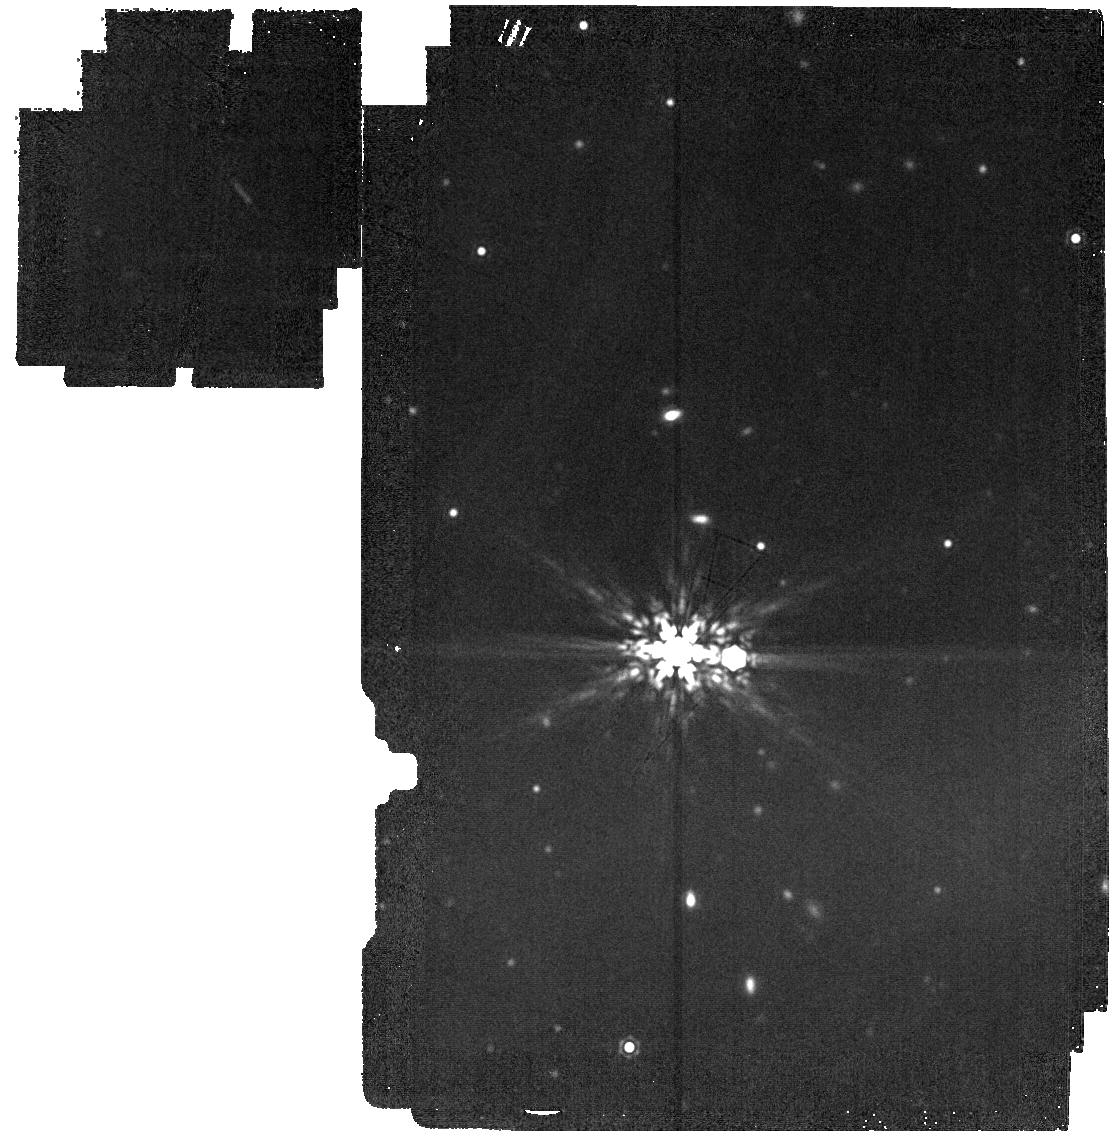
Target: WD2151
Instrument: MIRI
Filter: F1800W
Exposure: 5 min
Observation ID: jw04403-o009_t009_miri_f1800w

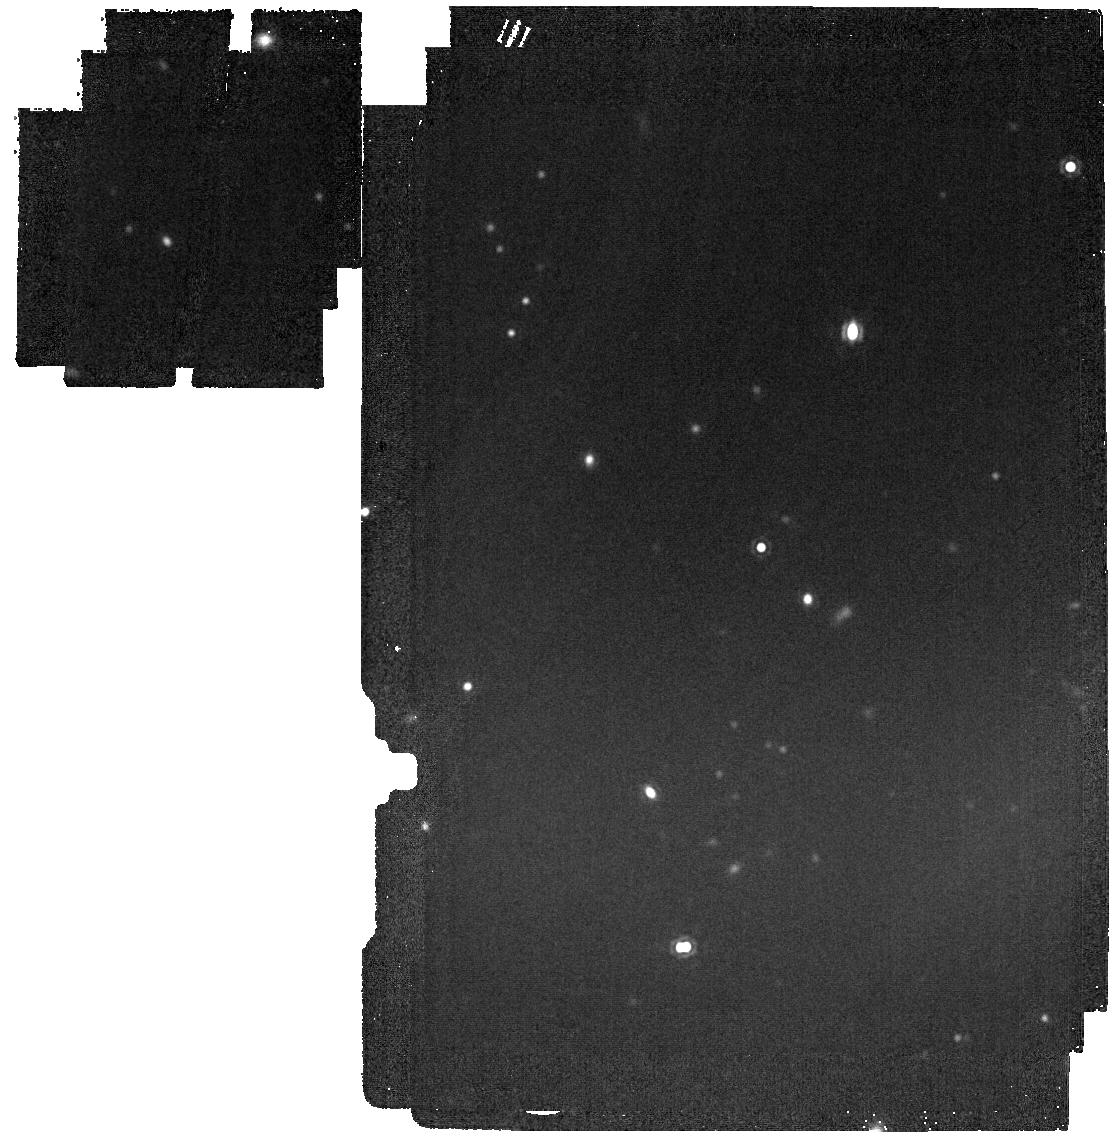
Target: CD-32-5613
Instrument: MIRI
Filter: F1800W
Exposure: 5 min
Observation ID: jw04403-o010_t010_miri_f1800w

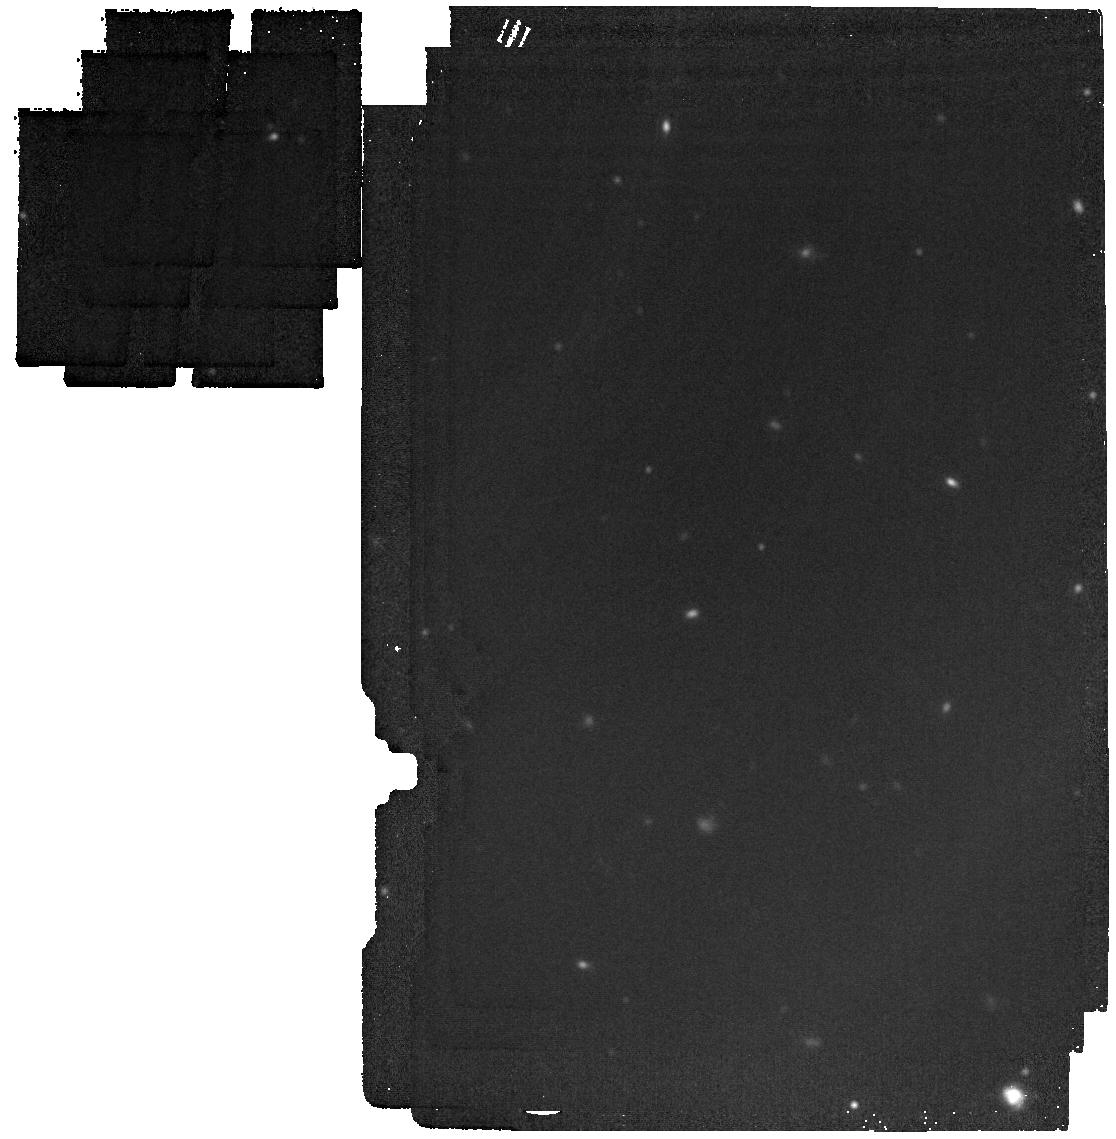
Target: LP-726-1
Instrument: MIRI
Filter: F1800W
Exposure: 5 min
Observation ID: jw04403-o044_t044_miri_f1800w

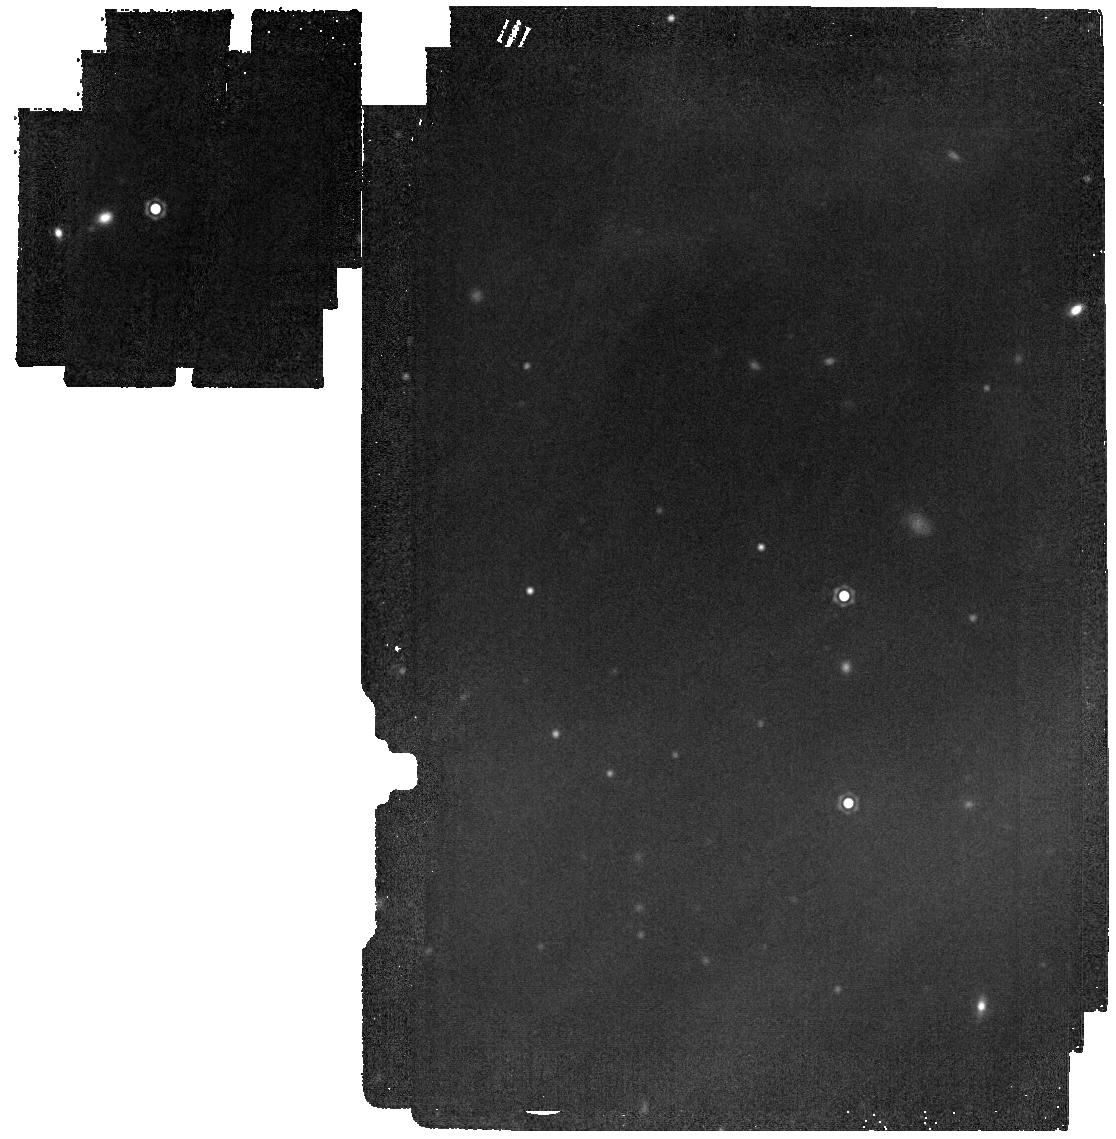
Target: UPM-J0812-3529
Instrument: MIRI
Filter: F1800W
Exposure: 5 min
Observation ID: jw04403-o025_t025_miri_f1800w

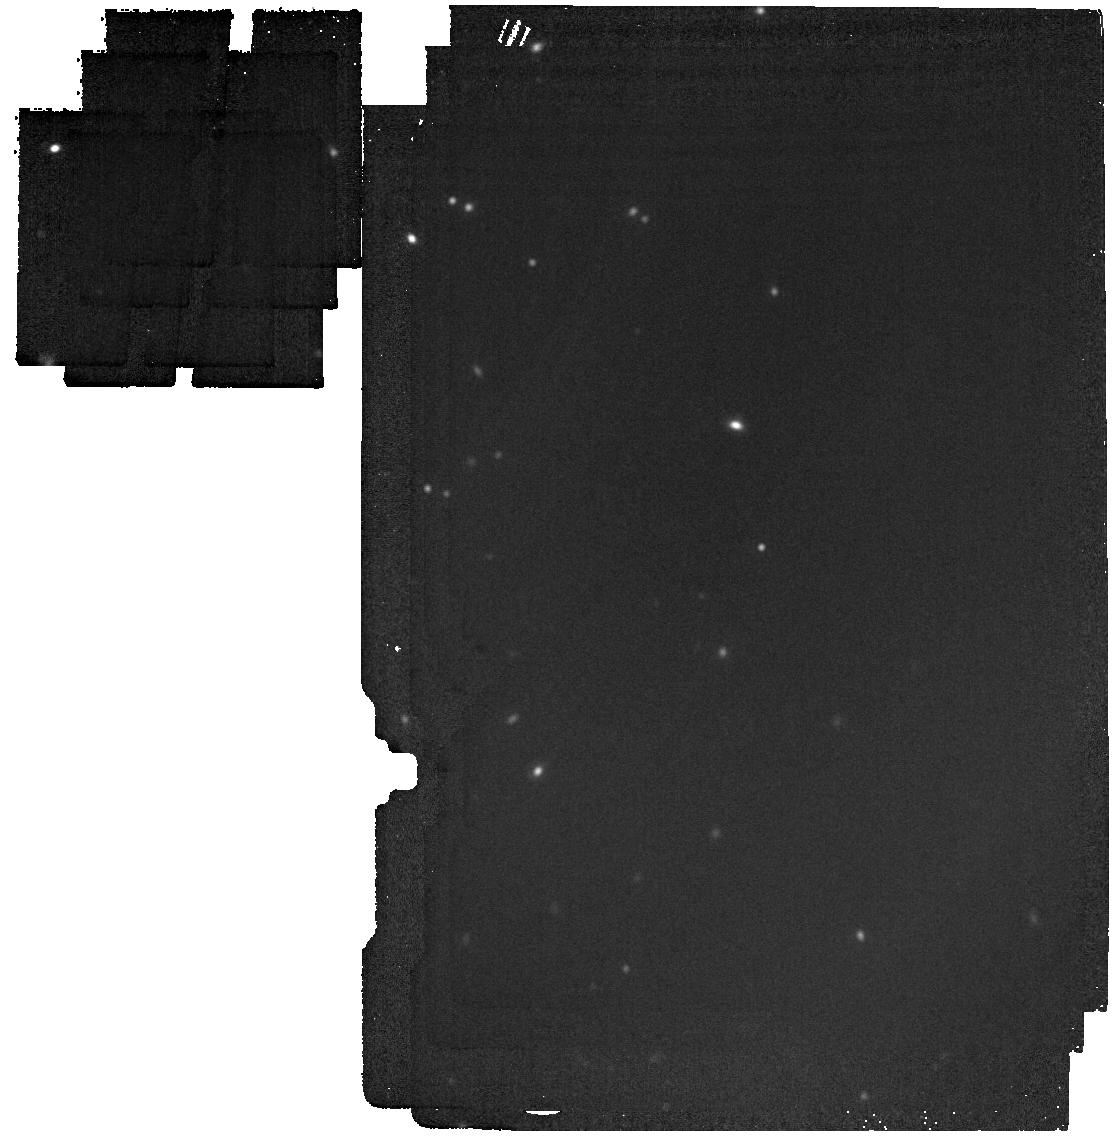
Target: EGGR-250
Instrument: MIRI
Filter: F1800W
Exposure: 5 min
Observation ID: jw04403-o015_t015_miri_f1800w

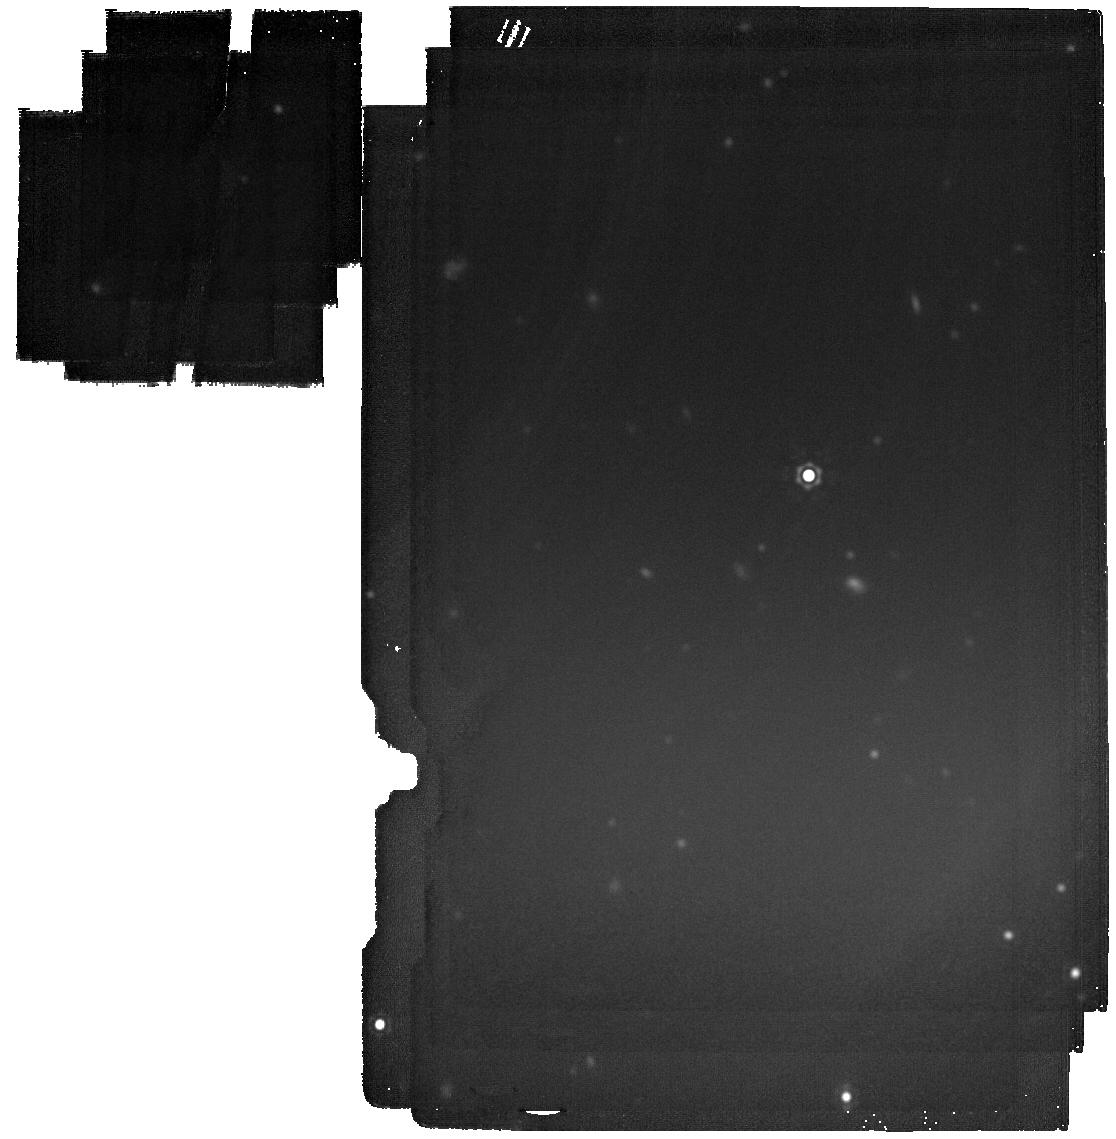
Target: G-227-28
Instrument: MIRI
Filter: F2100W
Exposure: 12 min
Observation ID: jw04403-o037_t037_miri_f2100w

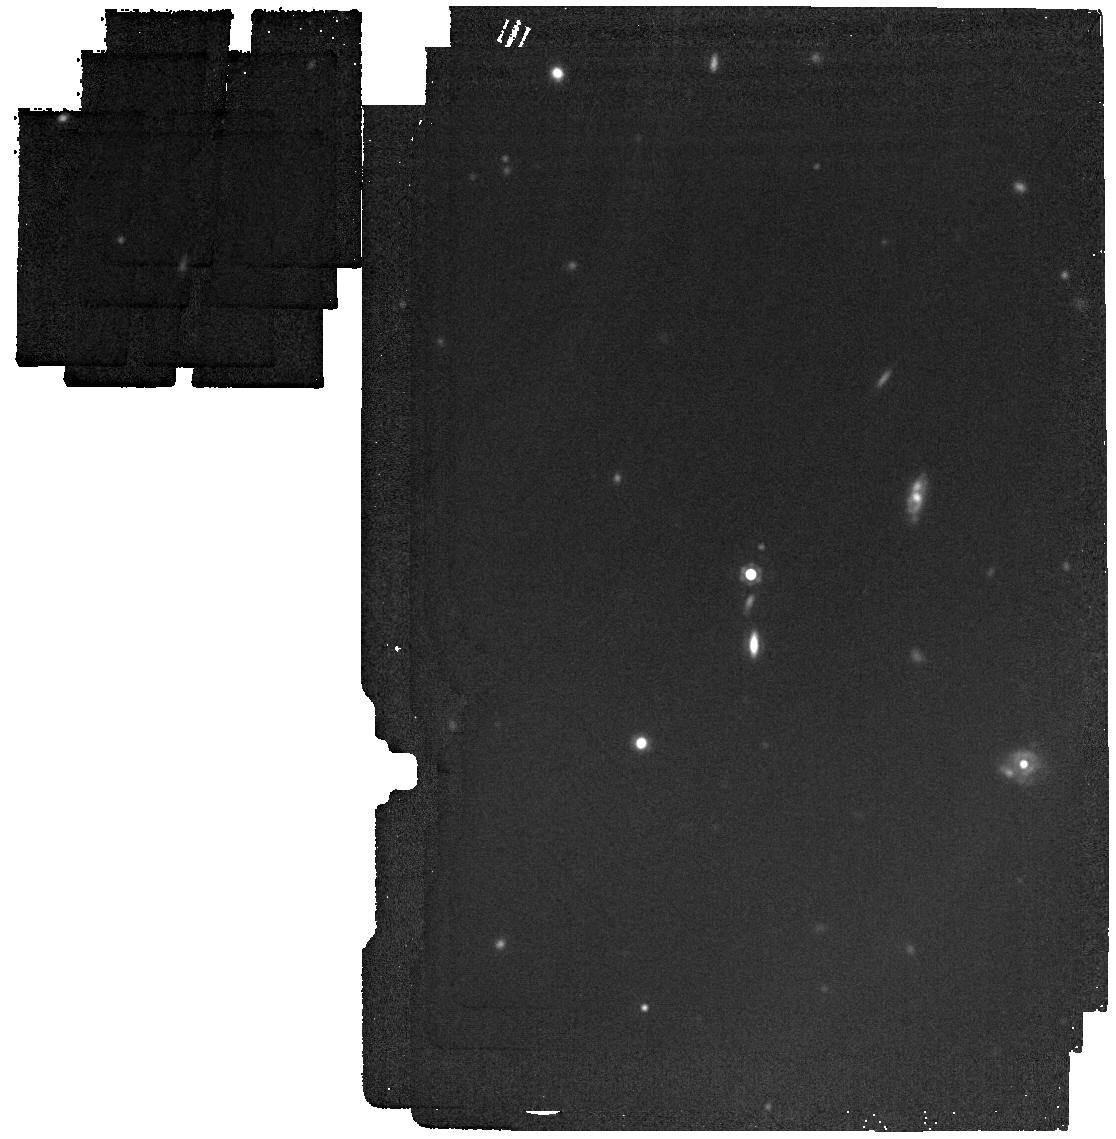
Target: UCAC4-398-010797
Instrument: MIRI
Filter: F1800W
Exposure: 5 min
Observation ID: jw04403-o053_t053_miri_f1800w

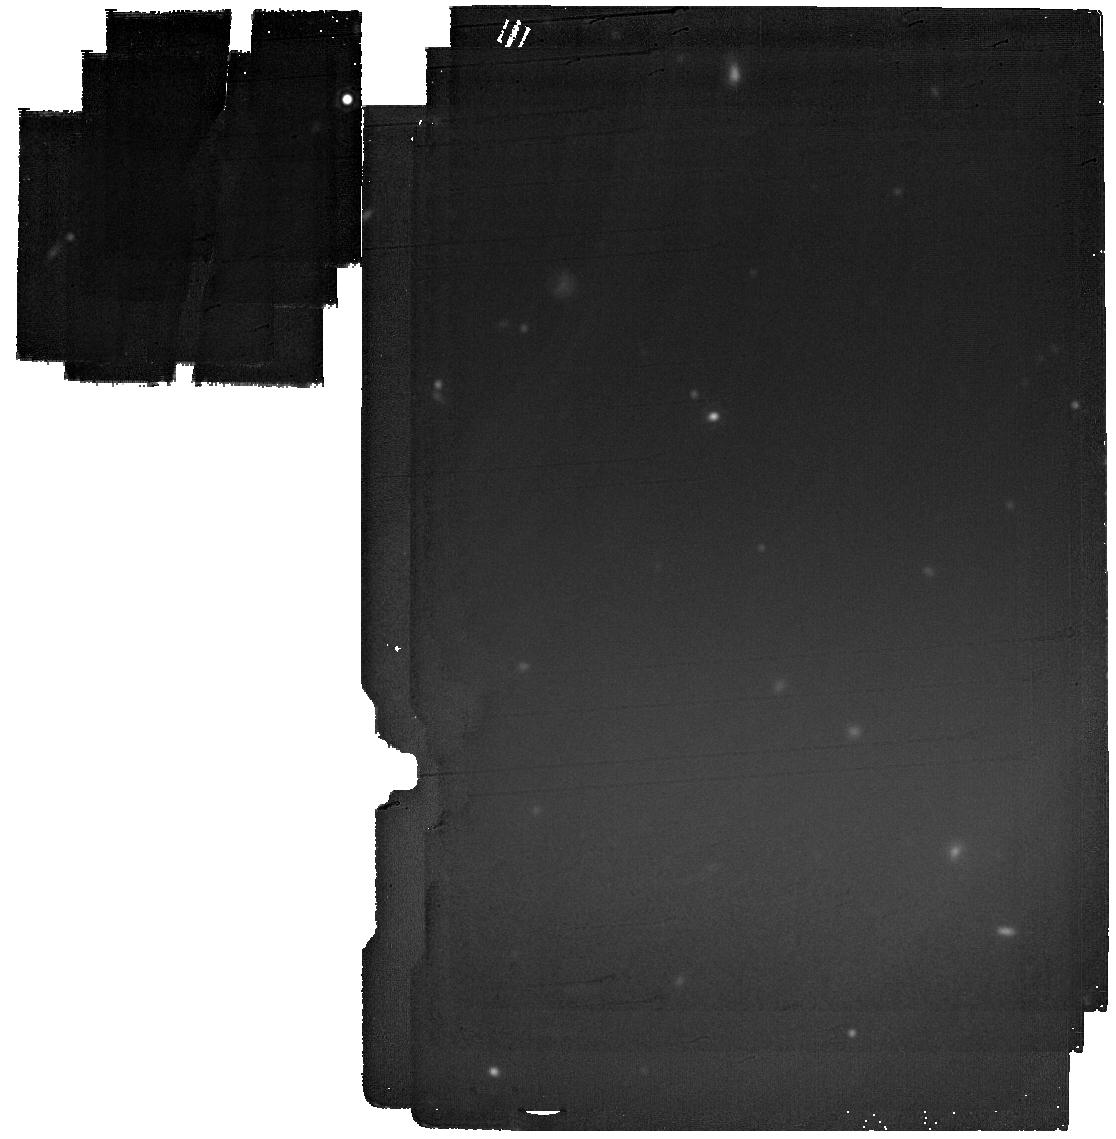
Target: EGGR-199
Instrument: MIRI
Filter: F2100W
Exposure: 12 min
Observation ID: jw04403-o063_t063_miri_f2100w

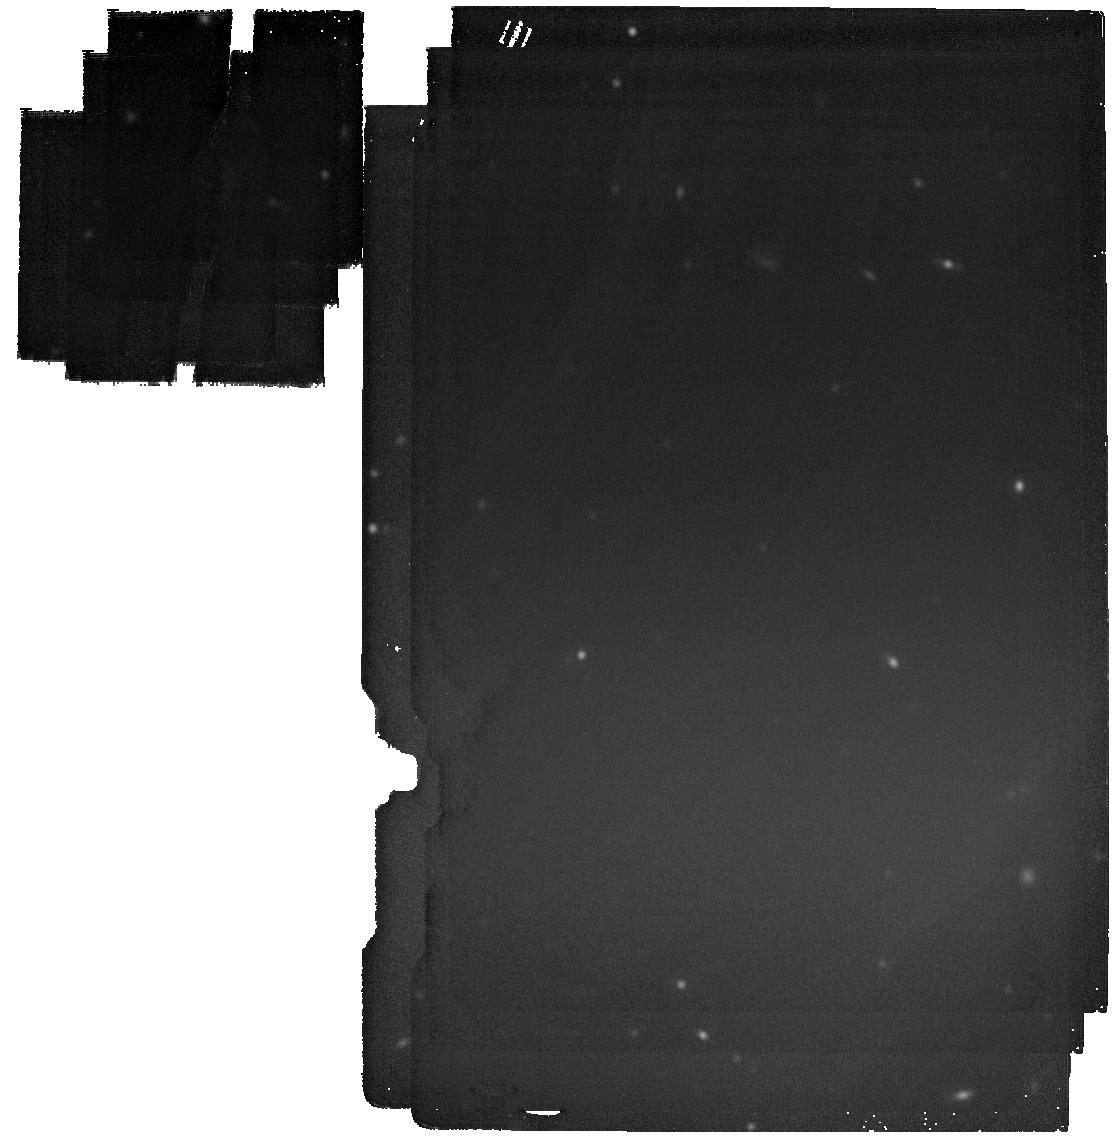
Target: EGGR-436
Instrument: MIRI
Filter: F2100W
Exposure: 12 min
Observation ID: jw04403-o067_t067_miri_f2100w

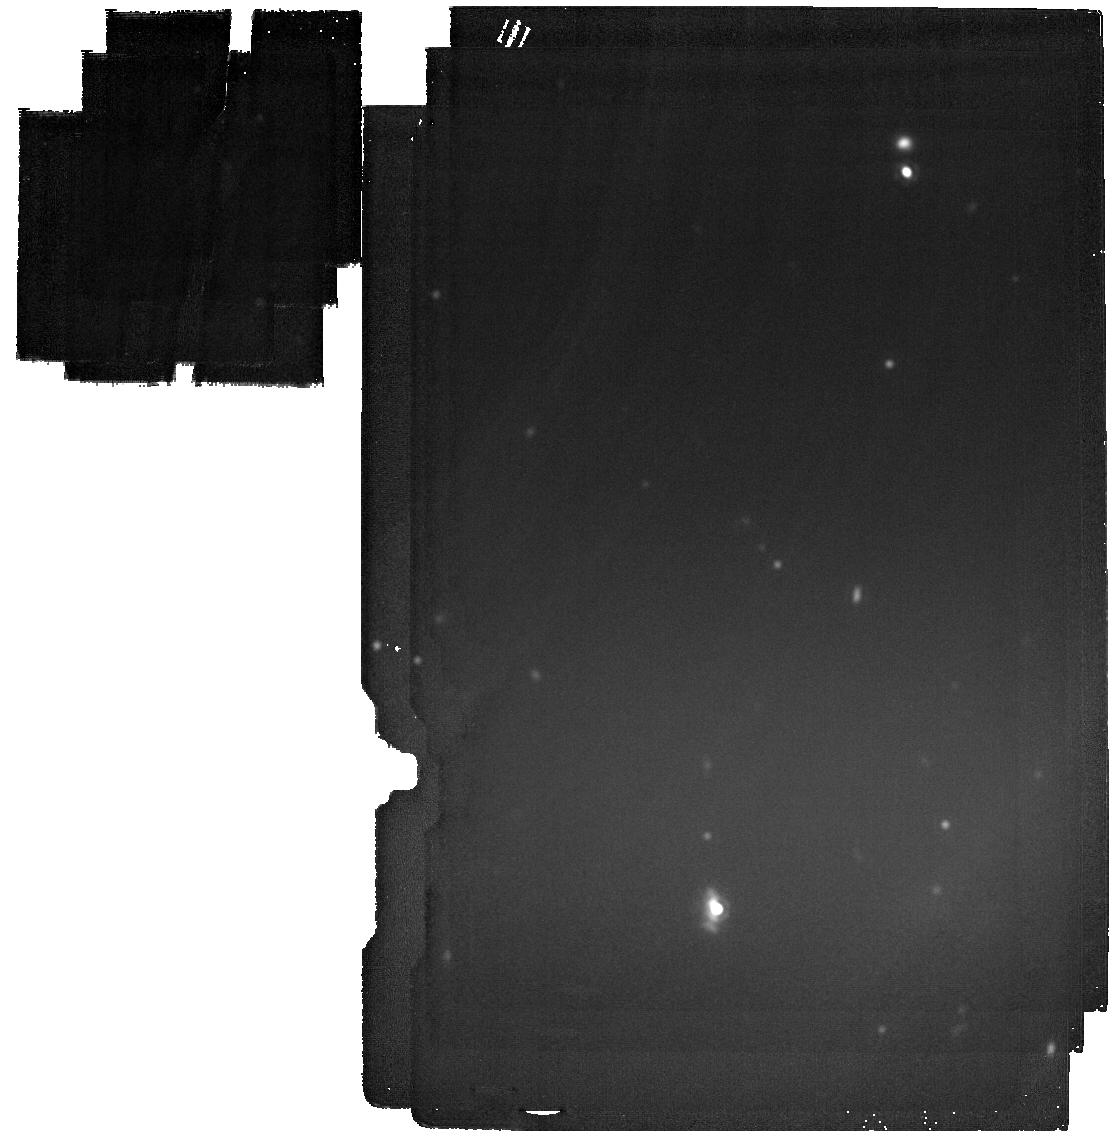
Target: VB-3
Instrument: MIRI
Filter: F2100W
Exposure: 12 min
Observation ID: jw04403-o055_t055_miri_f2100w

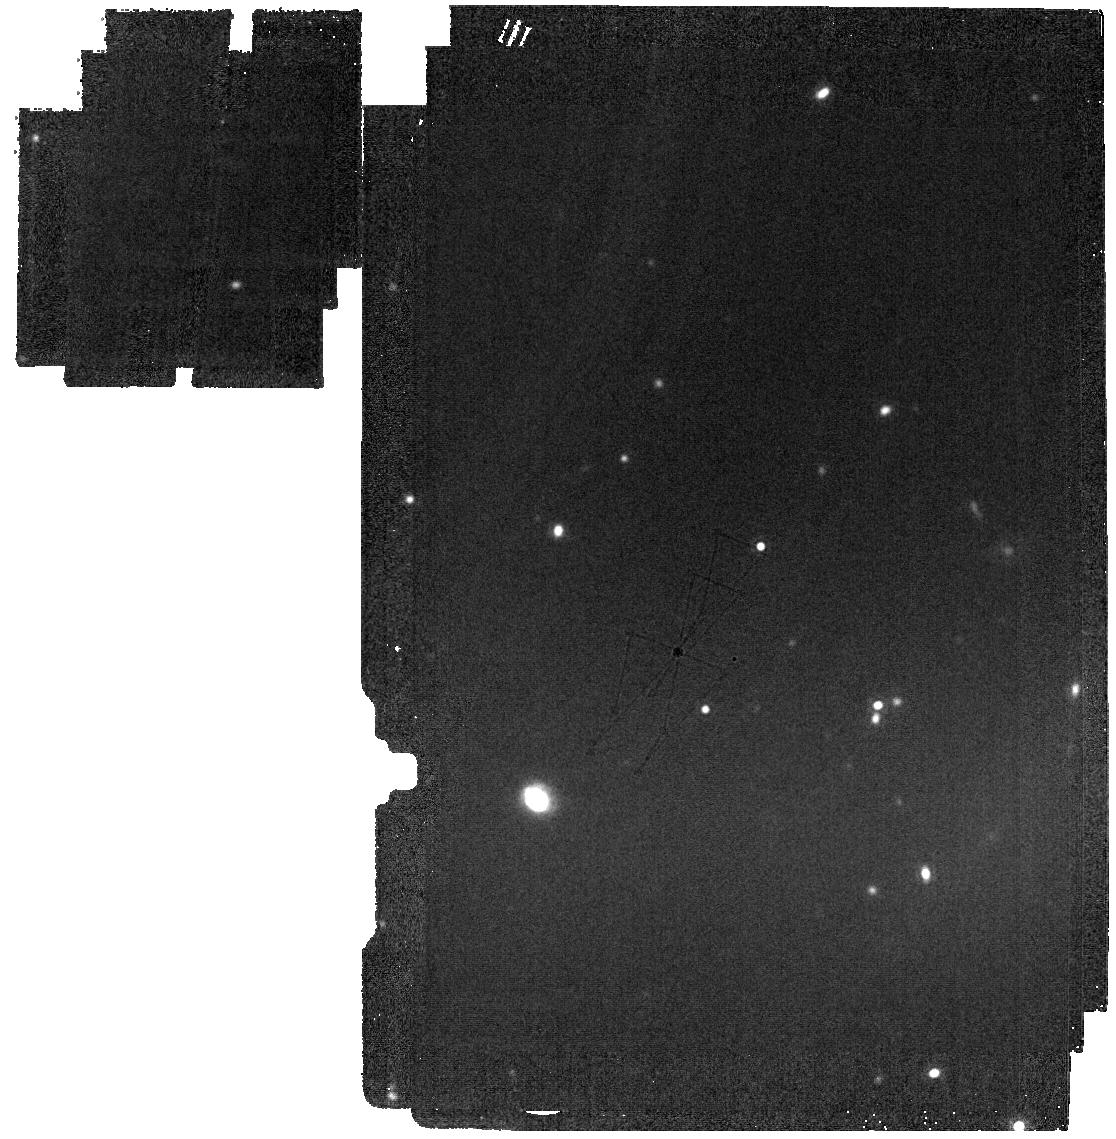
Target: WD1748
Instrument: MIRI
Filter: F1800W
Exposure: 5 min
Observation ID: jw04403-o003_t003_miri_f1800w

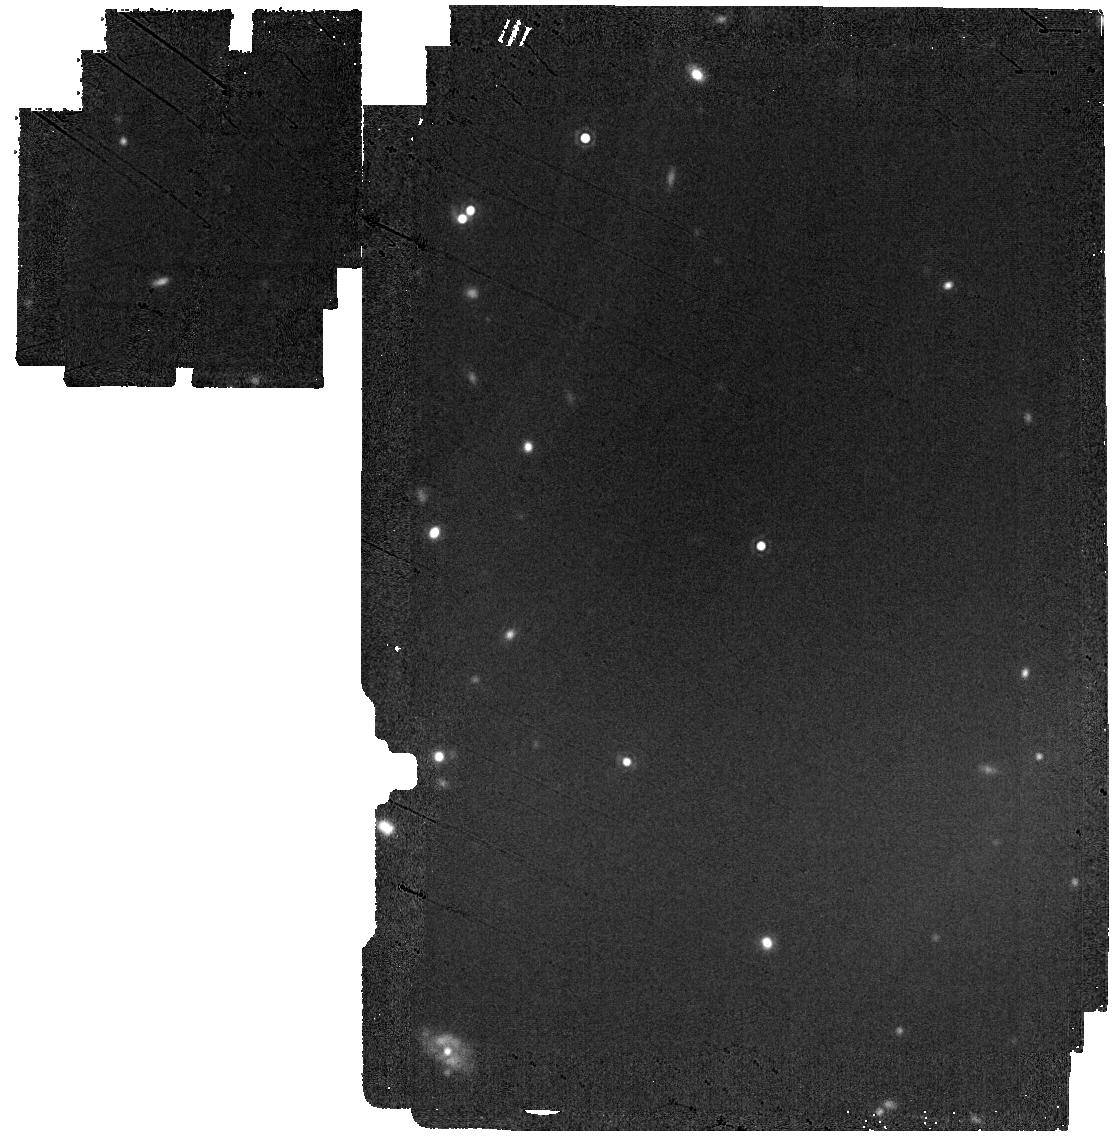
Target: CPD-69-177
Instrument: MIRI
Filter: F1800W
Exposure: 5 min
Observation ID: jw04403-o016_t016_miri_f1800w

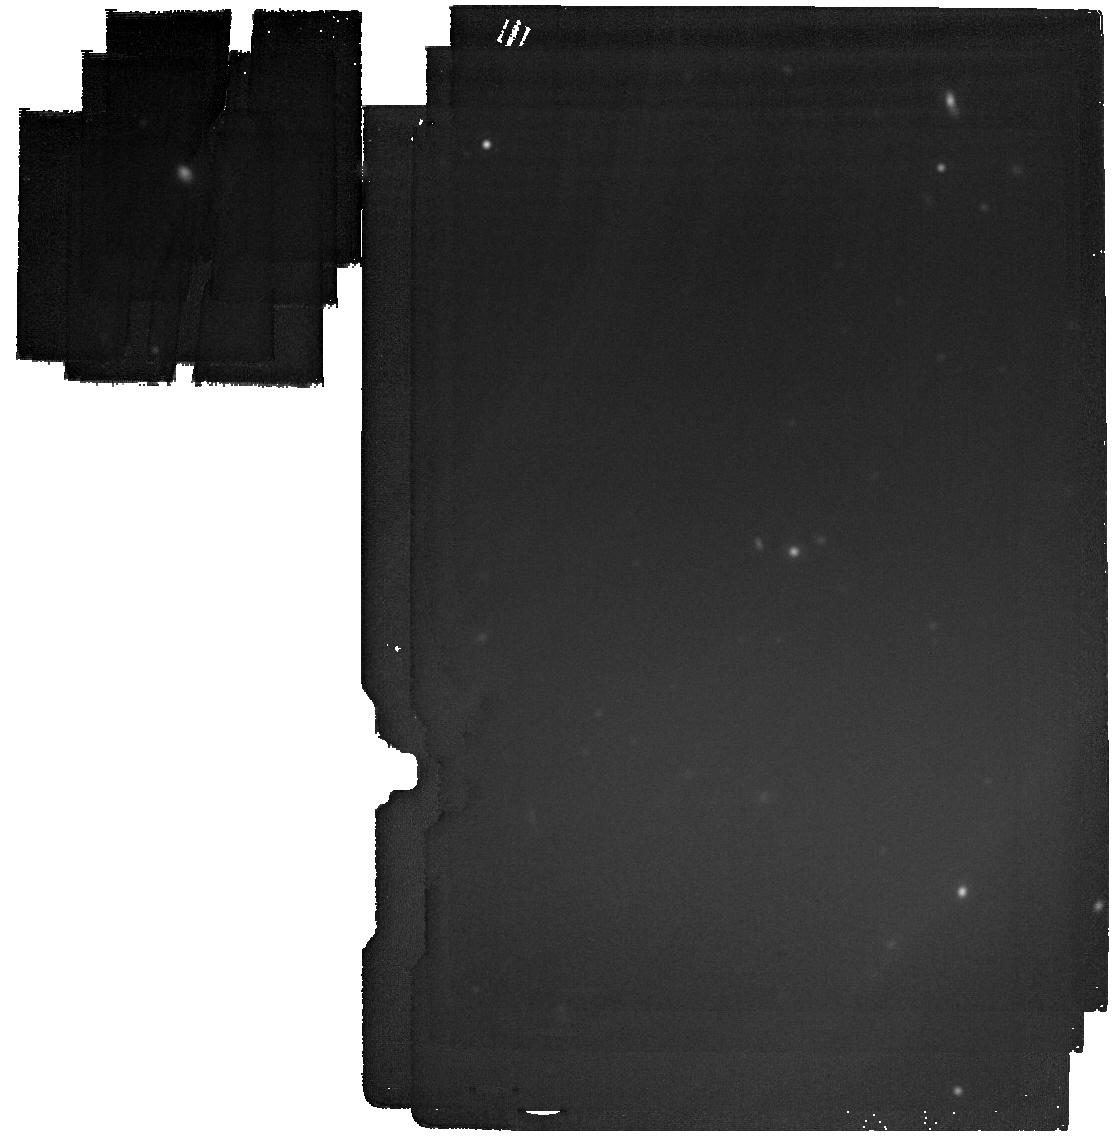
Target: G-107-70
Instrument: MIRI
Filter: F2100W
Exposure: 12 min
Observation ID: jw04403-o024_t024_miri_f2100w

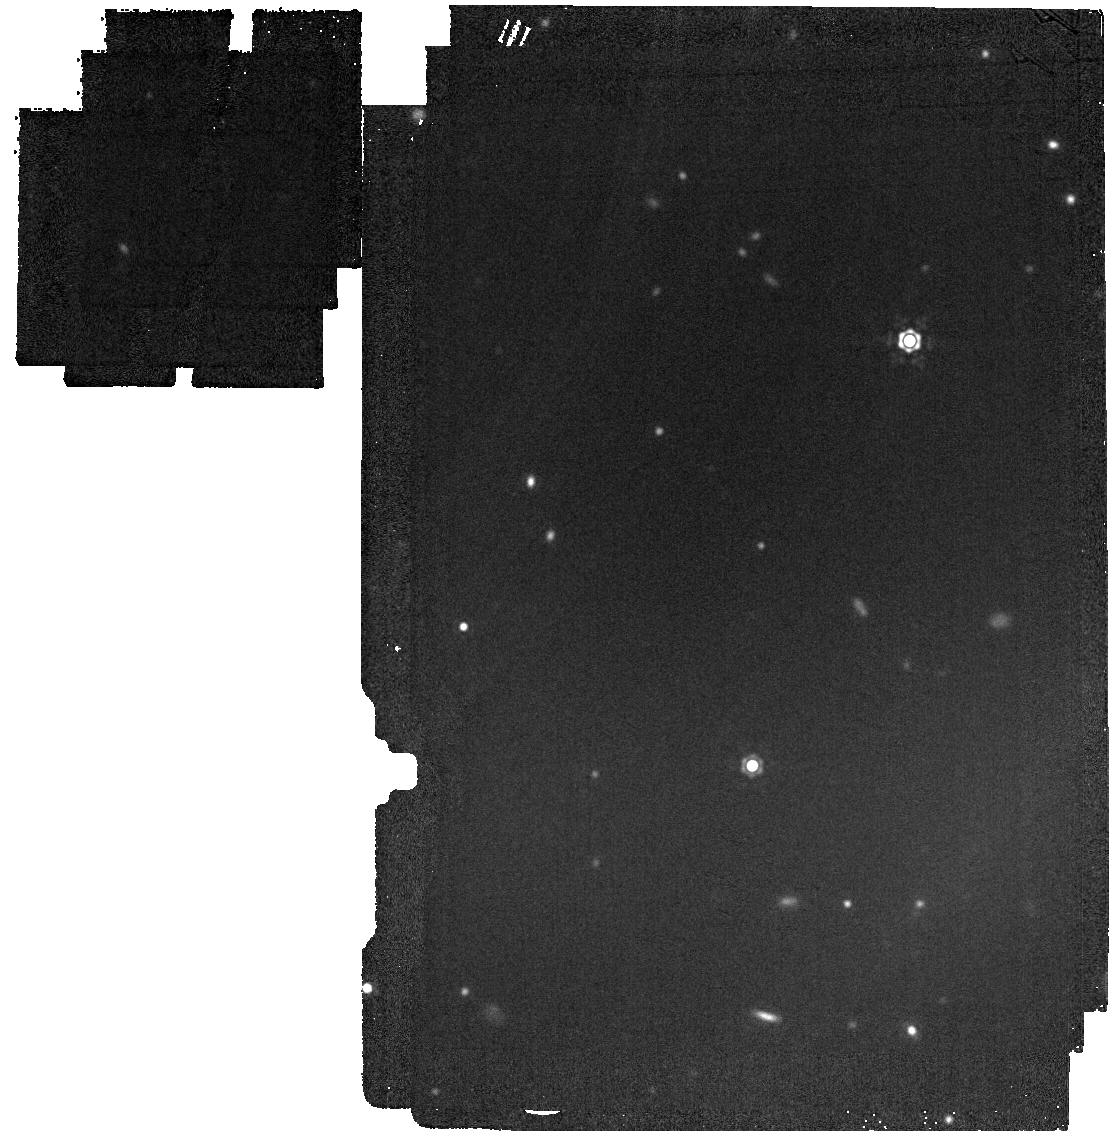
Target: EGGR-350
Instrument: MIRI
Filter: F1800W
Exposure: 5 min
Observation ID: jw04403-o057_t057_miri_f1800w

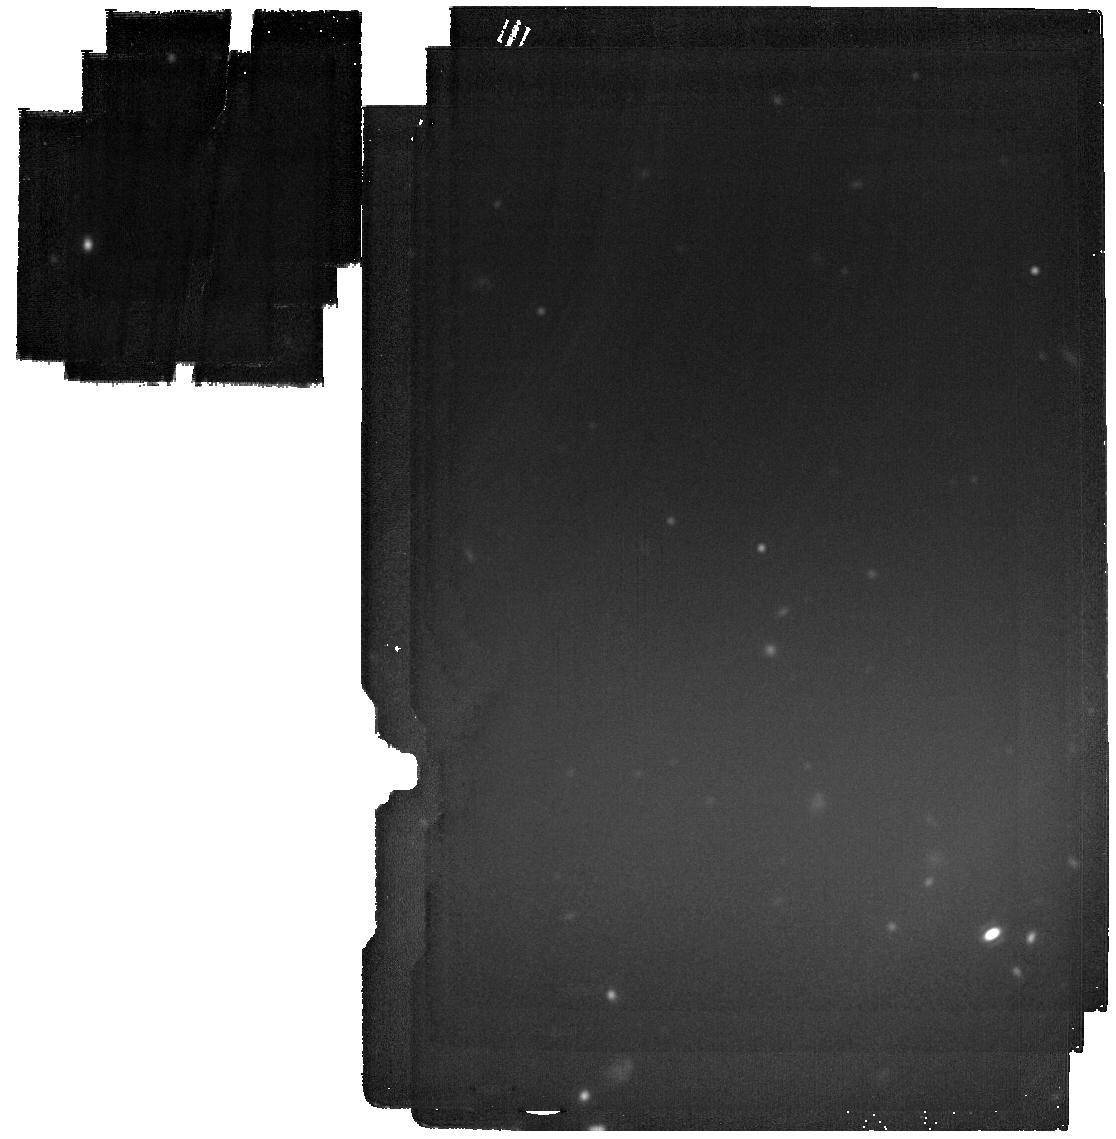
Target: WD0752
Instrument: MIRI
Filter: F2100W
Exposure: 12 min
Observation ID: jw04403-o006_t006_miri_f2100w

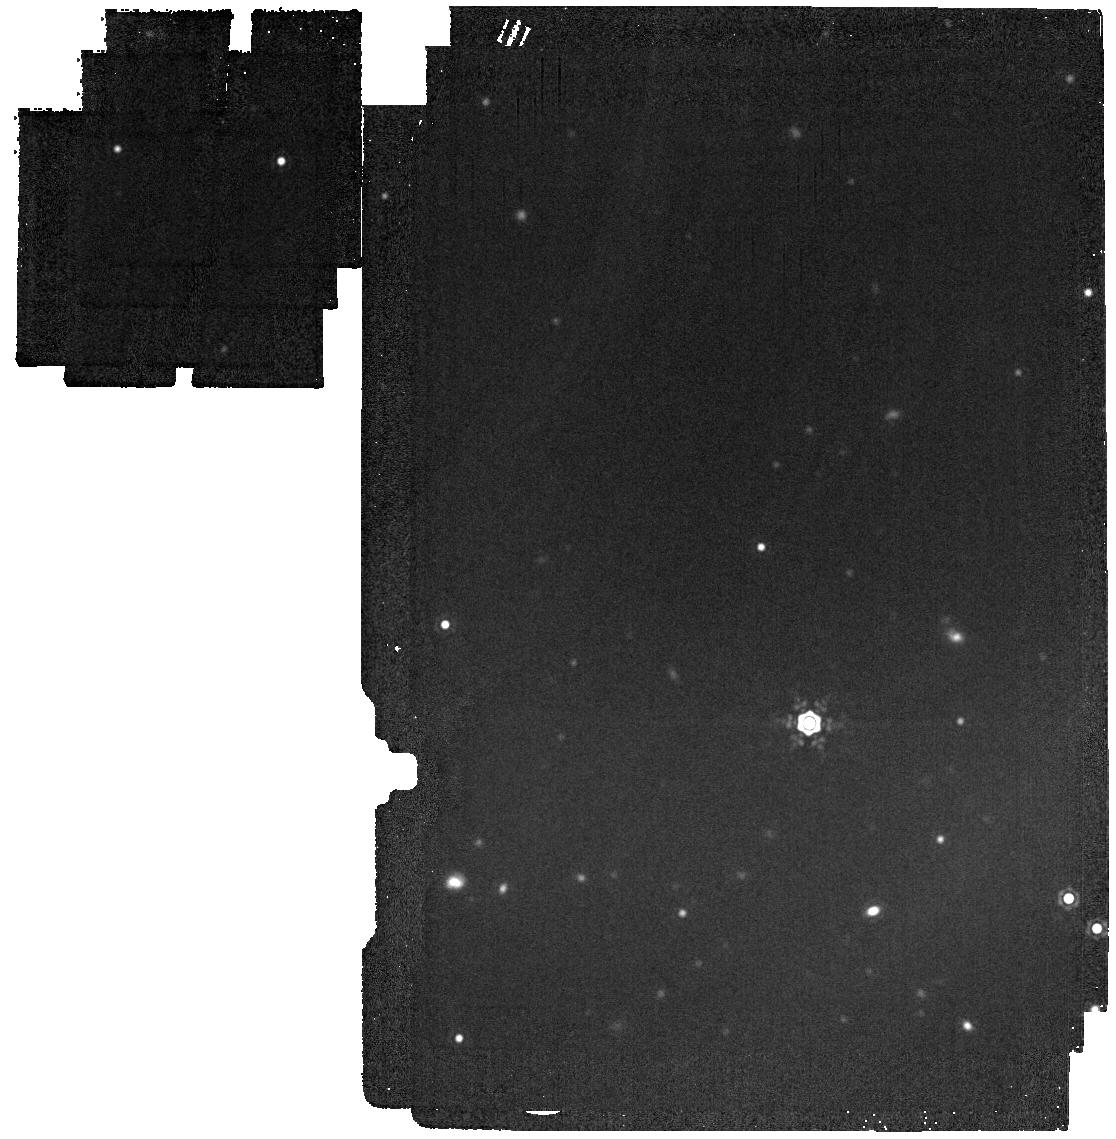
Target: LAWD-25
Instrument: MIRI
Filter: F1800W
Exposure: 5 min
Observation ID: jw04403-o013_t013_miri_f1800w

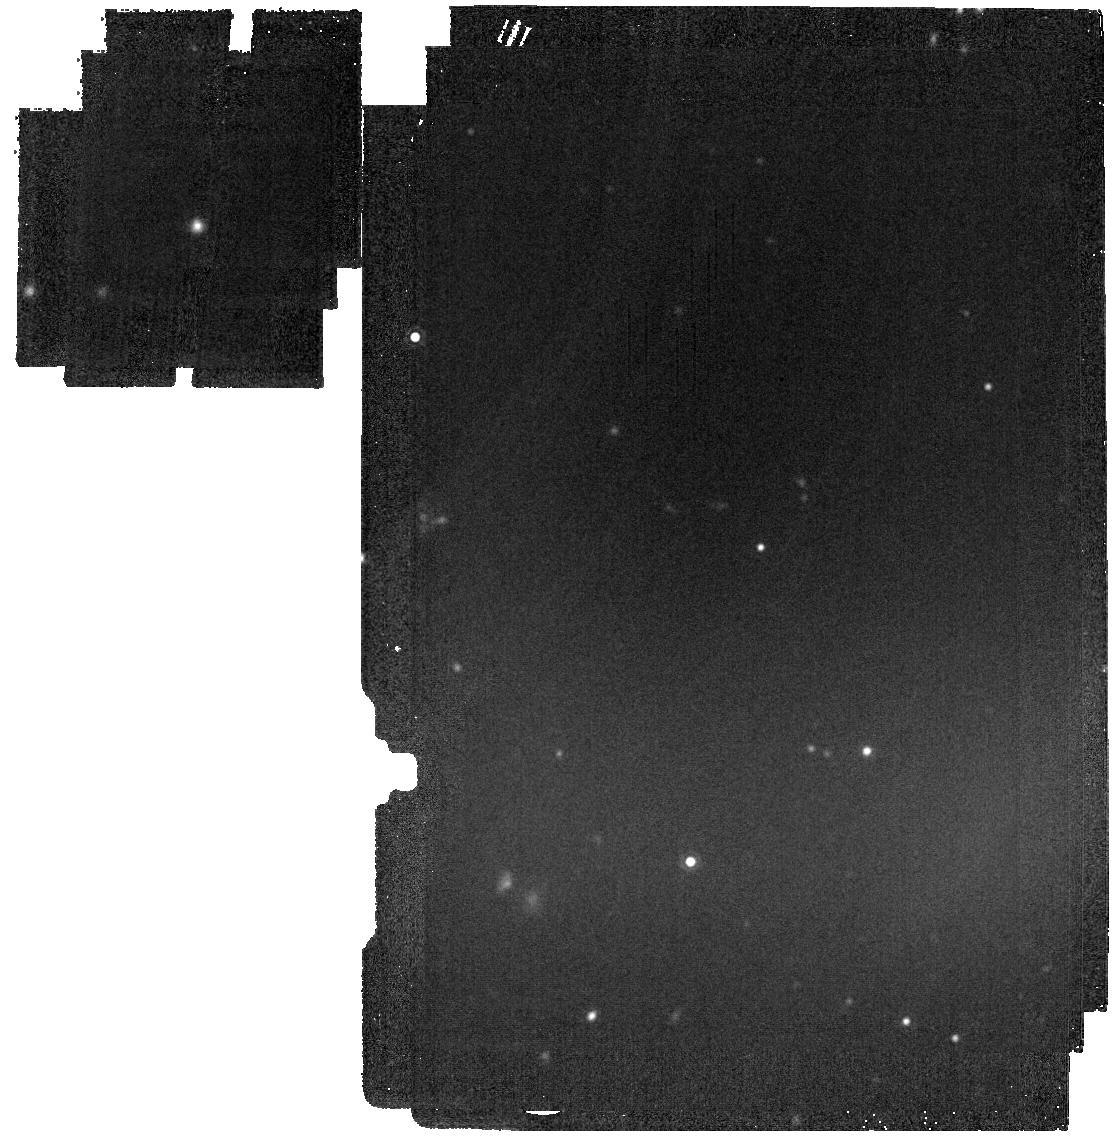
Target: SCR-J0821-6703
Instrument: MIRI
Filter: F1800W
Exposure: 5 min
Observation ID: jw04403-o019_t019_miri_f1800w

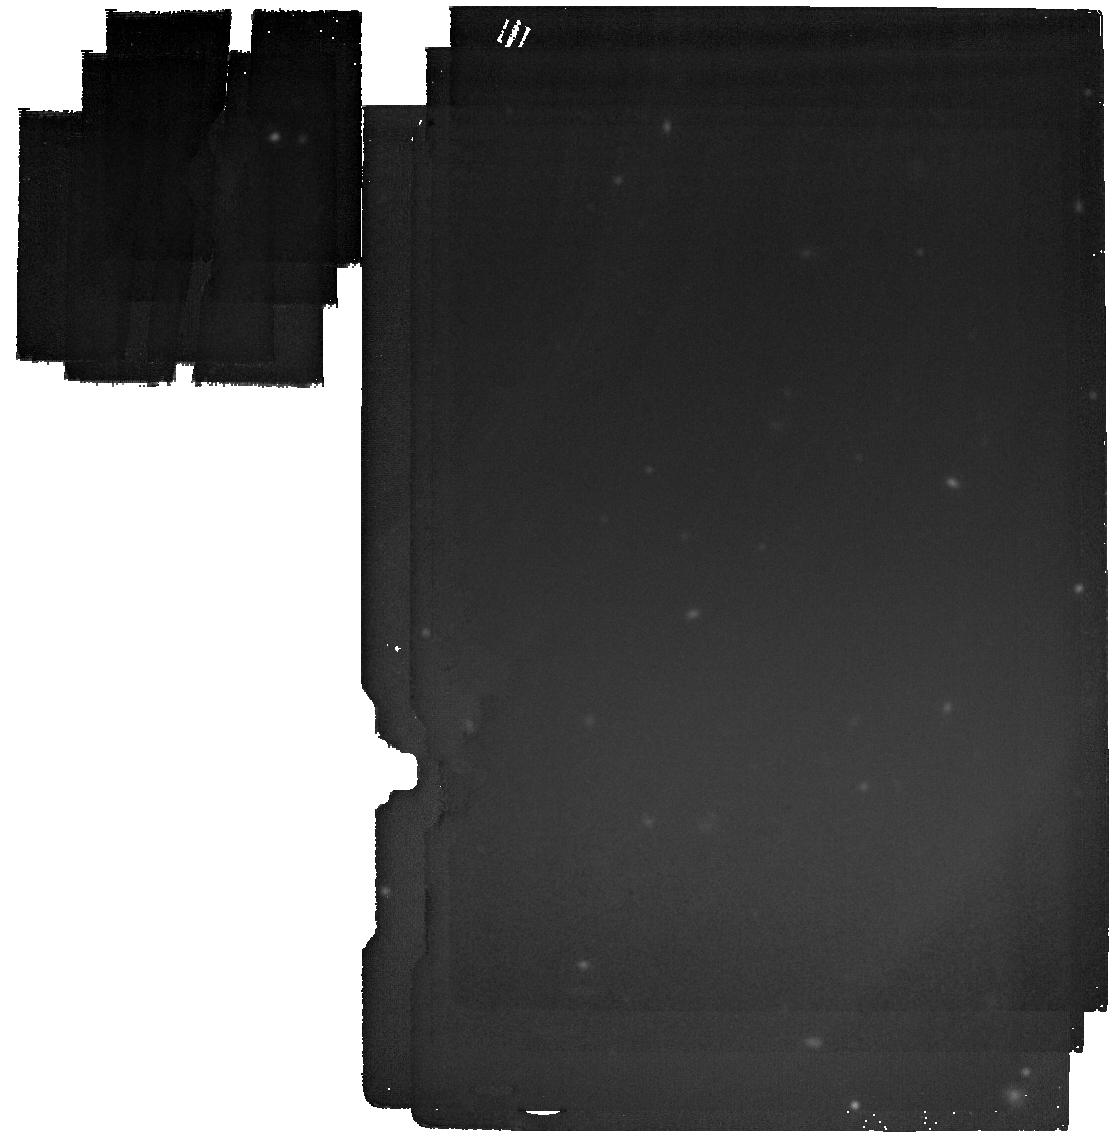
Target: LP-726-1
Instrument: MIRI
Filter: F2100W
Exposure: 12 min
Observation ID: jw04403-o044_t044_miri_f2100w

The MIRI survey for Exoplanets Orbiting White-dwarfs (MEOW) (PI: Limbach, Mary Anne)

We propose the MIRI survey for Exoplanets Orbiting White-dwarfs (MEOW), an ambitious endeavor aimed at detecting and characterizing the elusive population of exoplanets that orbit white dwarfs. Utilizing MIRI broadband imaging and a powerful combination of infrared excess and direct imaging techniques, the MEOW survey will be capable of detecting white dwarf exoplanets at all separations, from the Roche limit to hundreds of AU. With a sensitivity that extends to extremely cold temperatures, the MEOW survey can detect exoplanets as small as Saturn for the nearest systems, and planets with temperatures as low as 175 K, equivalent to a 2 Jupiter mass at 3 Gyr, out to a distance of 16 pc. We expect to detect 6 +/- 2 exoplanets around white dwarfs from our sample, roughly doubling the number of currently known planets around white dwarfs and enabling the first precise constraints on the occurrence rates of gas giants orbiting white dwarfs. These observations will represent an important step towards understanding the fate of planetary systems after stellar death. The MEOW Survey is well suited for the JWST Survey Program: The proposed detection methods are most effective for nearby systems, and therefore our target list includes the 72 isolated WDs within 16.8 pc. The sample is uniformly distributed in RA and DEC, which will ease scheduling. The total charged time per target is only 94 minutes, and the observations produce a relatively low data-volume of 1.0GB/target.